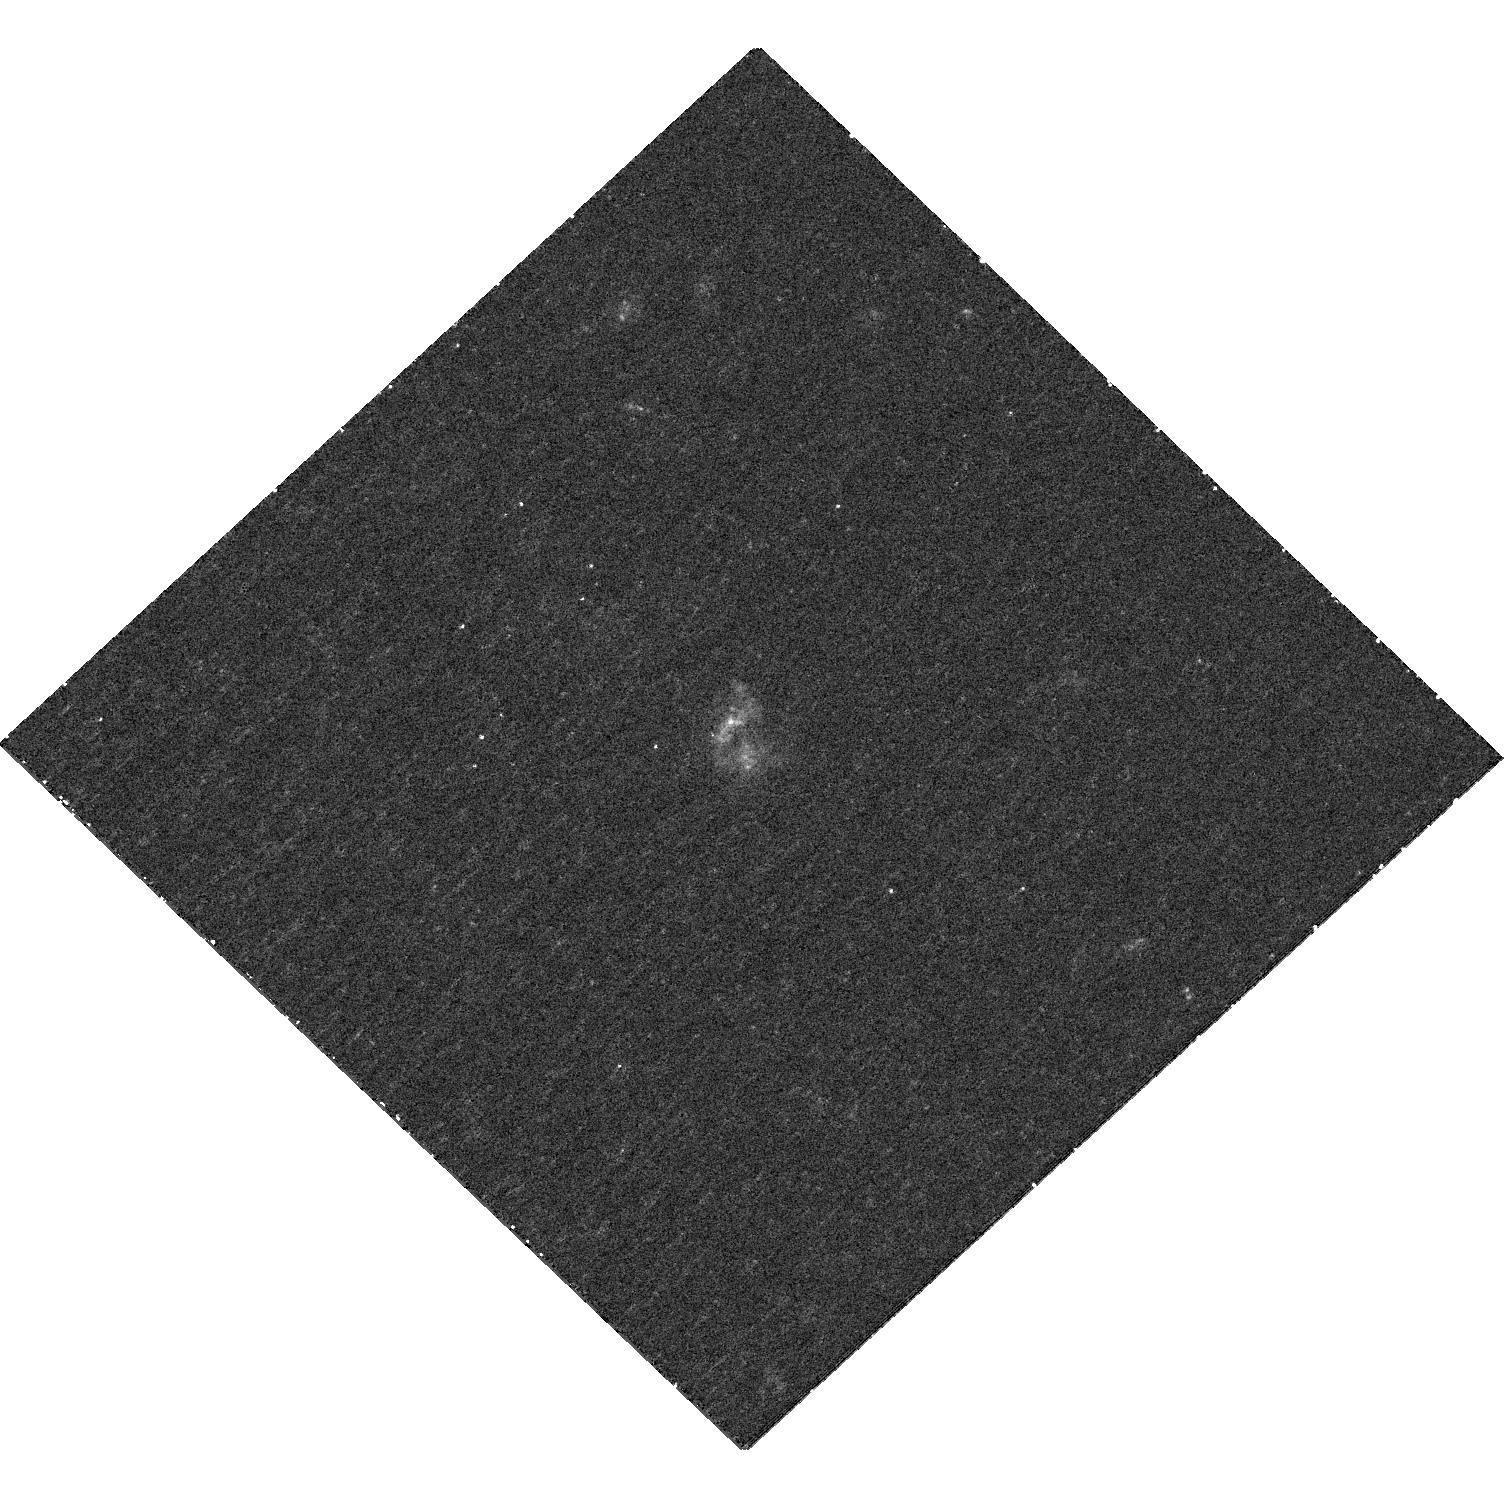
Target: SDSSJ1332+0606
Instrument: WFC3/UVIS
Filter: F336W
Exposure: 36 min
Observation ID: hst_12363_04_wfc3_uvis_f336w_ibln04

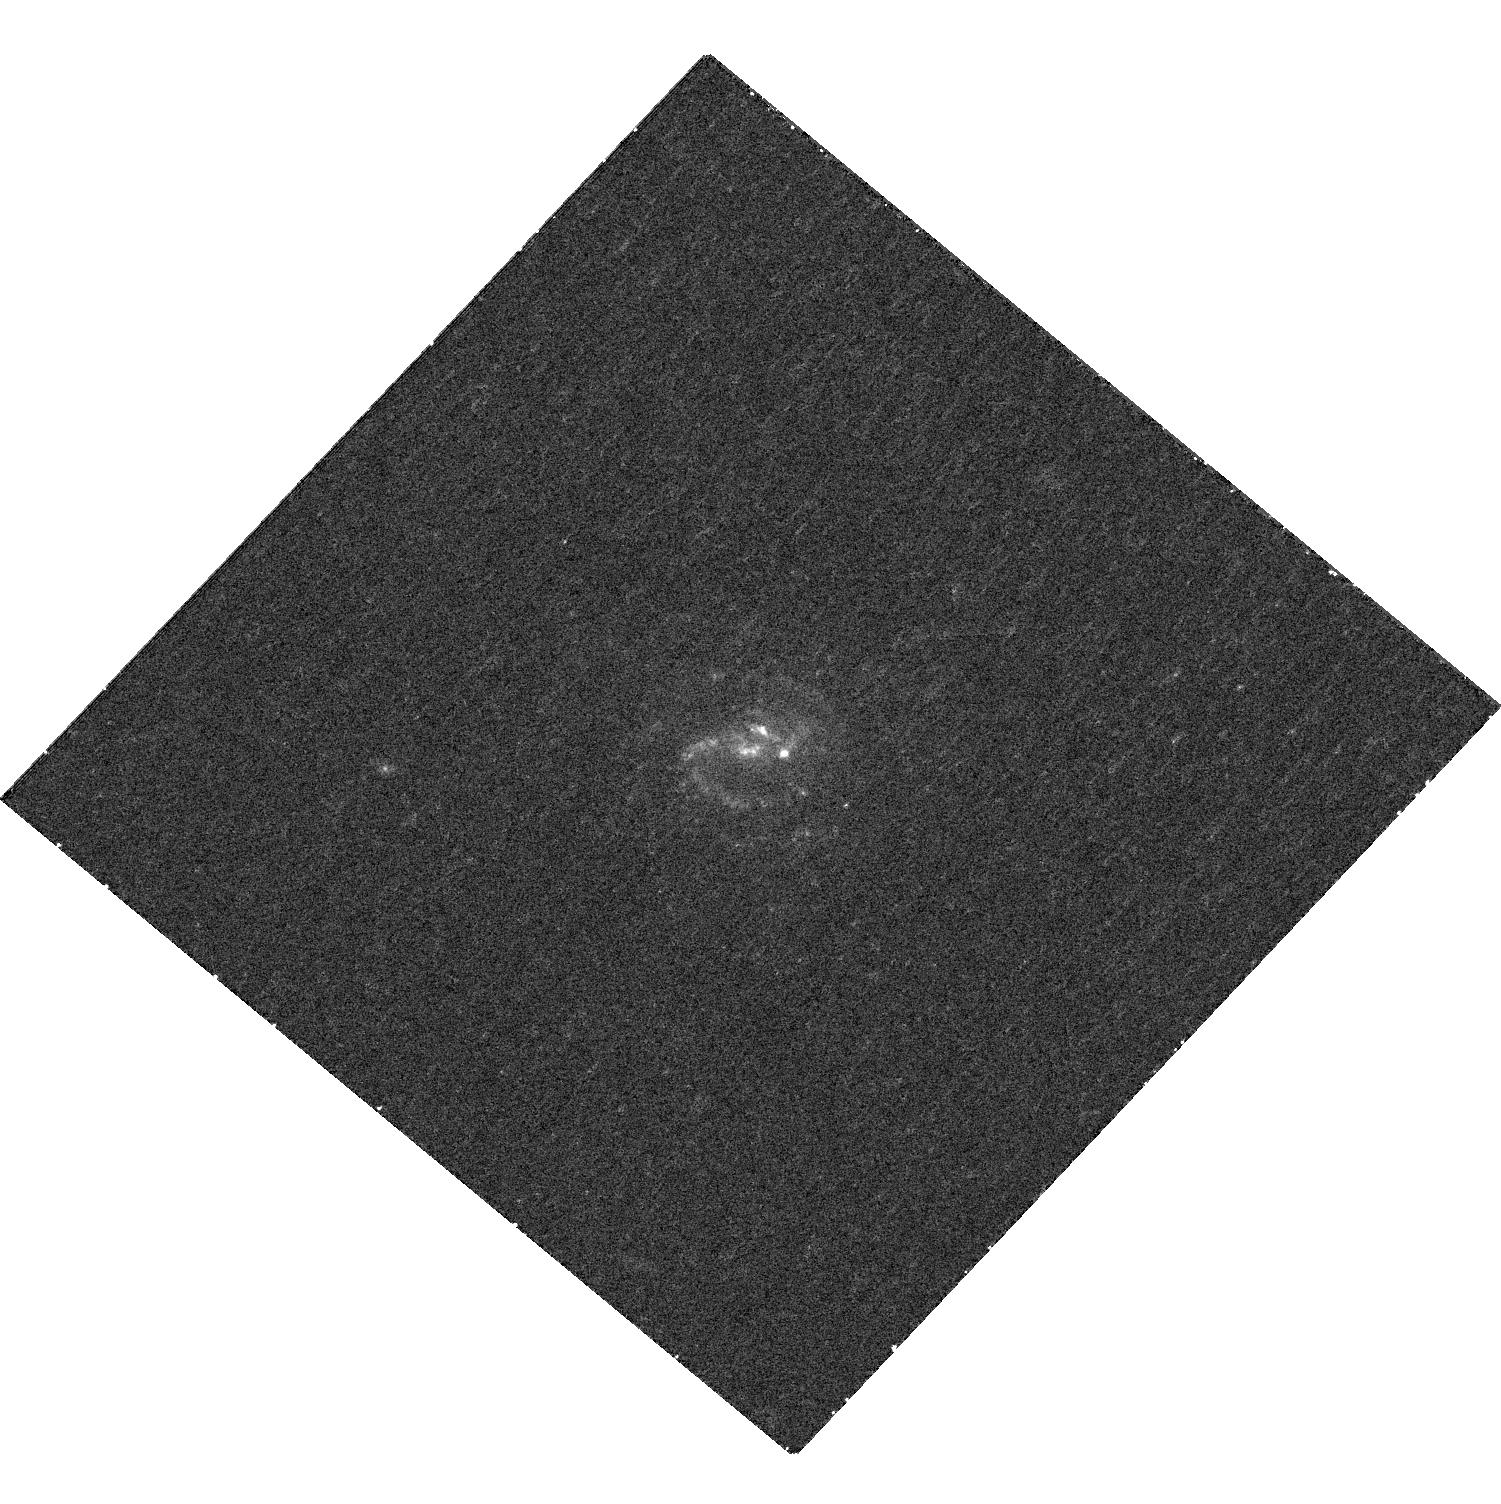
Target: SDSSJ1131-0204
Instrument: WFC3/UVIS
Filter: F336W
Exposure: 36 min
Observation ID: hst_12363_02_wfc3_uvis_f336w_ibln02

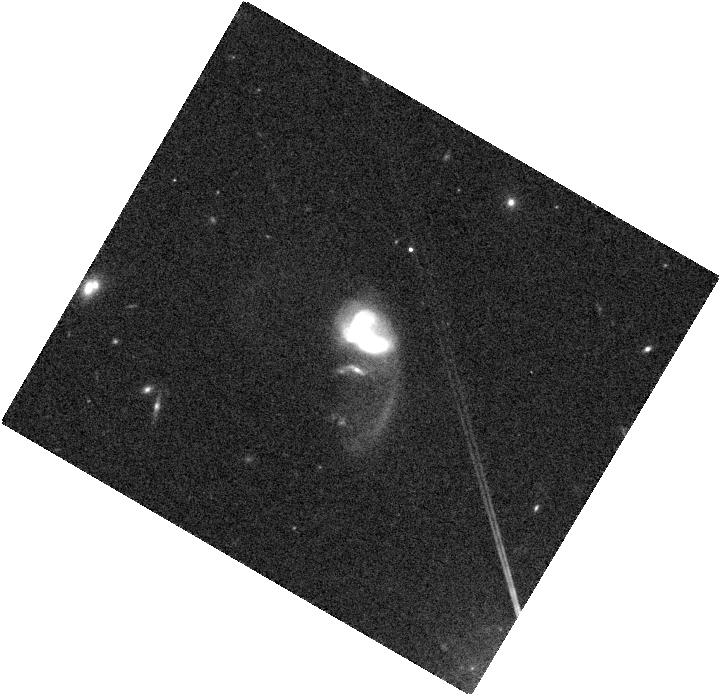
Target: SDSSJ1146+5110
Instrument: WFC3/IR
Filter: F105W
Exposure: 4 min
Observation ID: hst_12363_03_wfc3_ir_f105w_ibln03

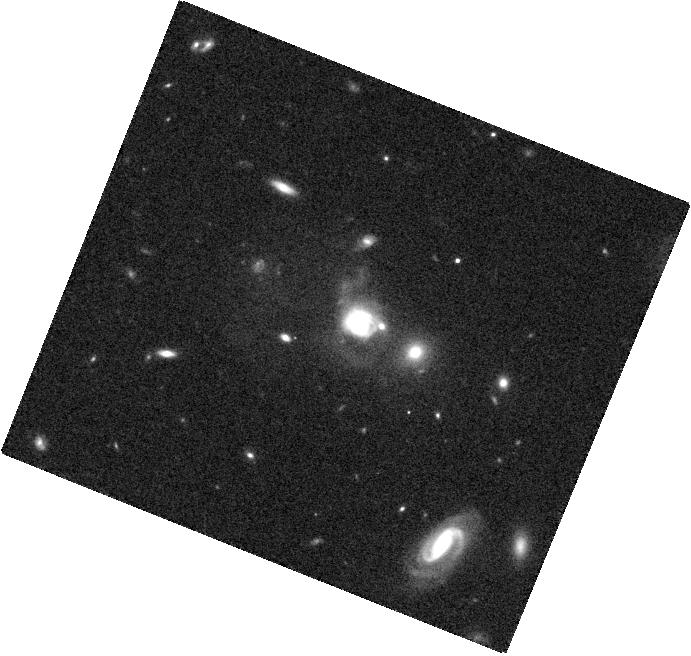
Target: SDSSJ1108+0659
Instrument: WFC3/IR
Filter: F105W
Exposure: 4 min
Observation ID: hst_12363_01_wfc3_ir_f105w_ibln01

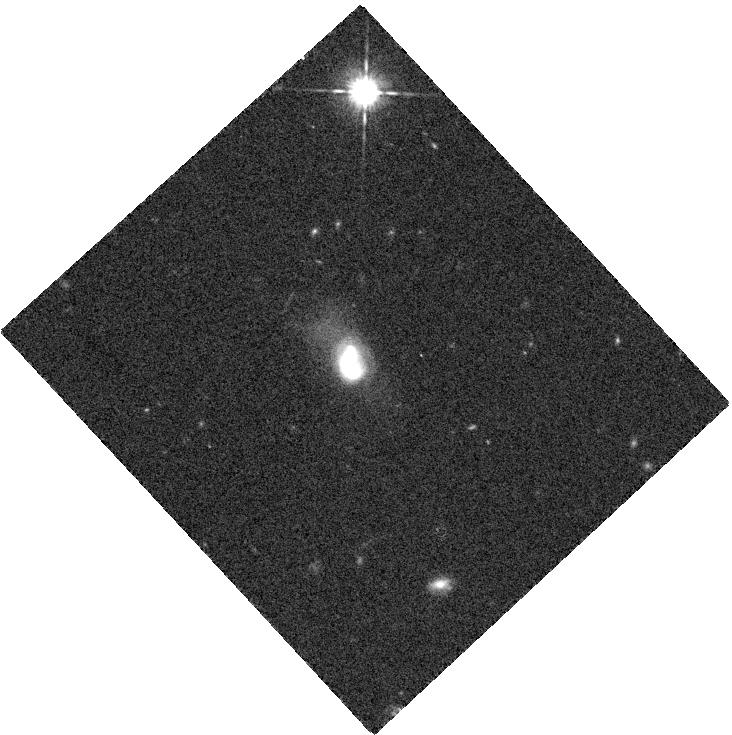
Target: SDSSJ1332+0606
Instrument: WFC3/IR
Filter: F105W
Exposure: 4 min
Observation ID: hst_12363_04_wfc3_ir_f105w_ibln04

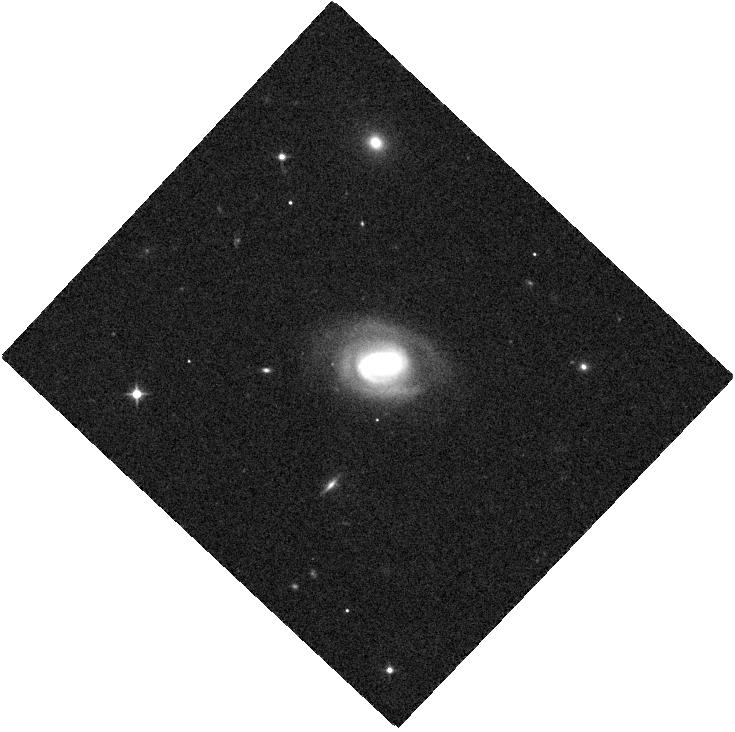
Target: SDSSJ1131-0204
Instrument: WFC3/IR
Filter: F105W
Exposure: 4 min
Observation ID: hst_12363_02_wfc3_ir_f105w_ibln02

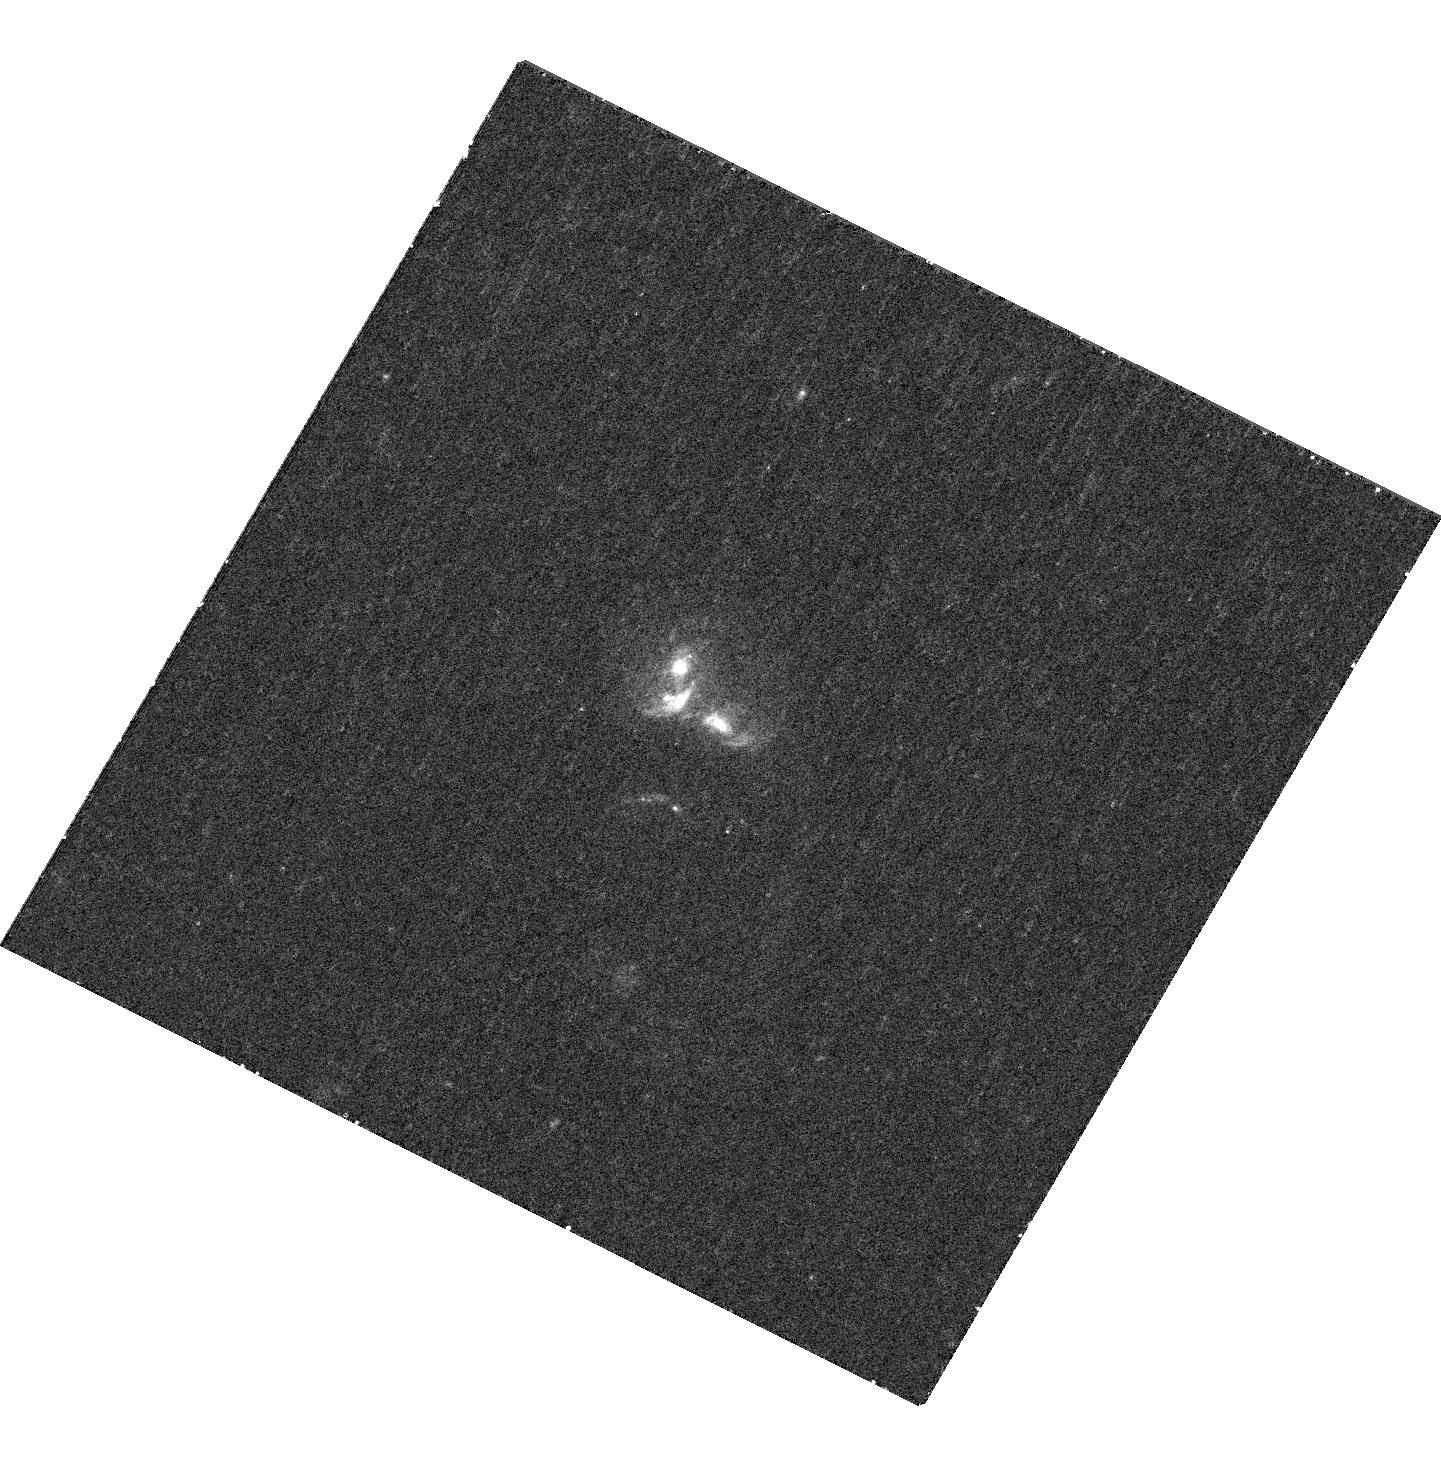
Target: SDSSJ1146+5110
Instrument: WFC3/UVIS
Filter: F336W
Exposure: 39 min
Observation ID: hst_12363_03_wfc3_uvis_f336w_ibln03

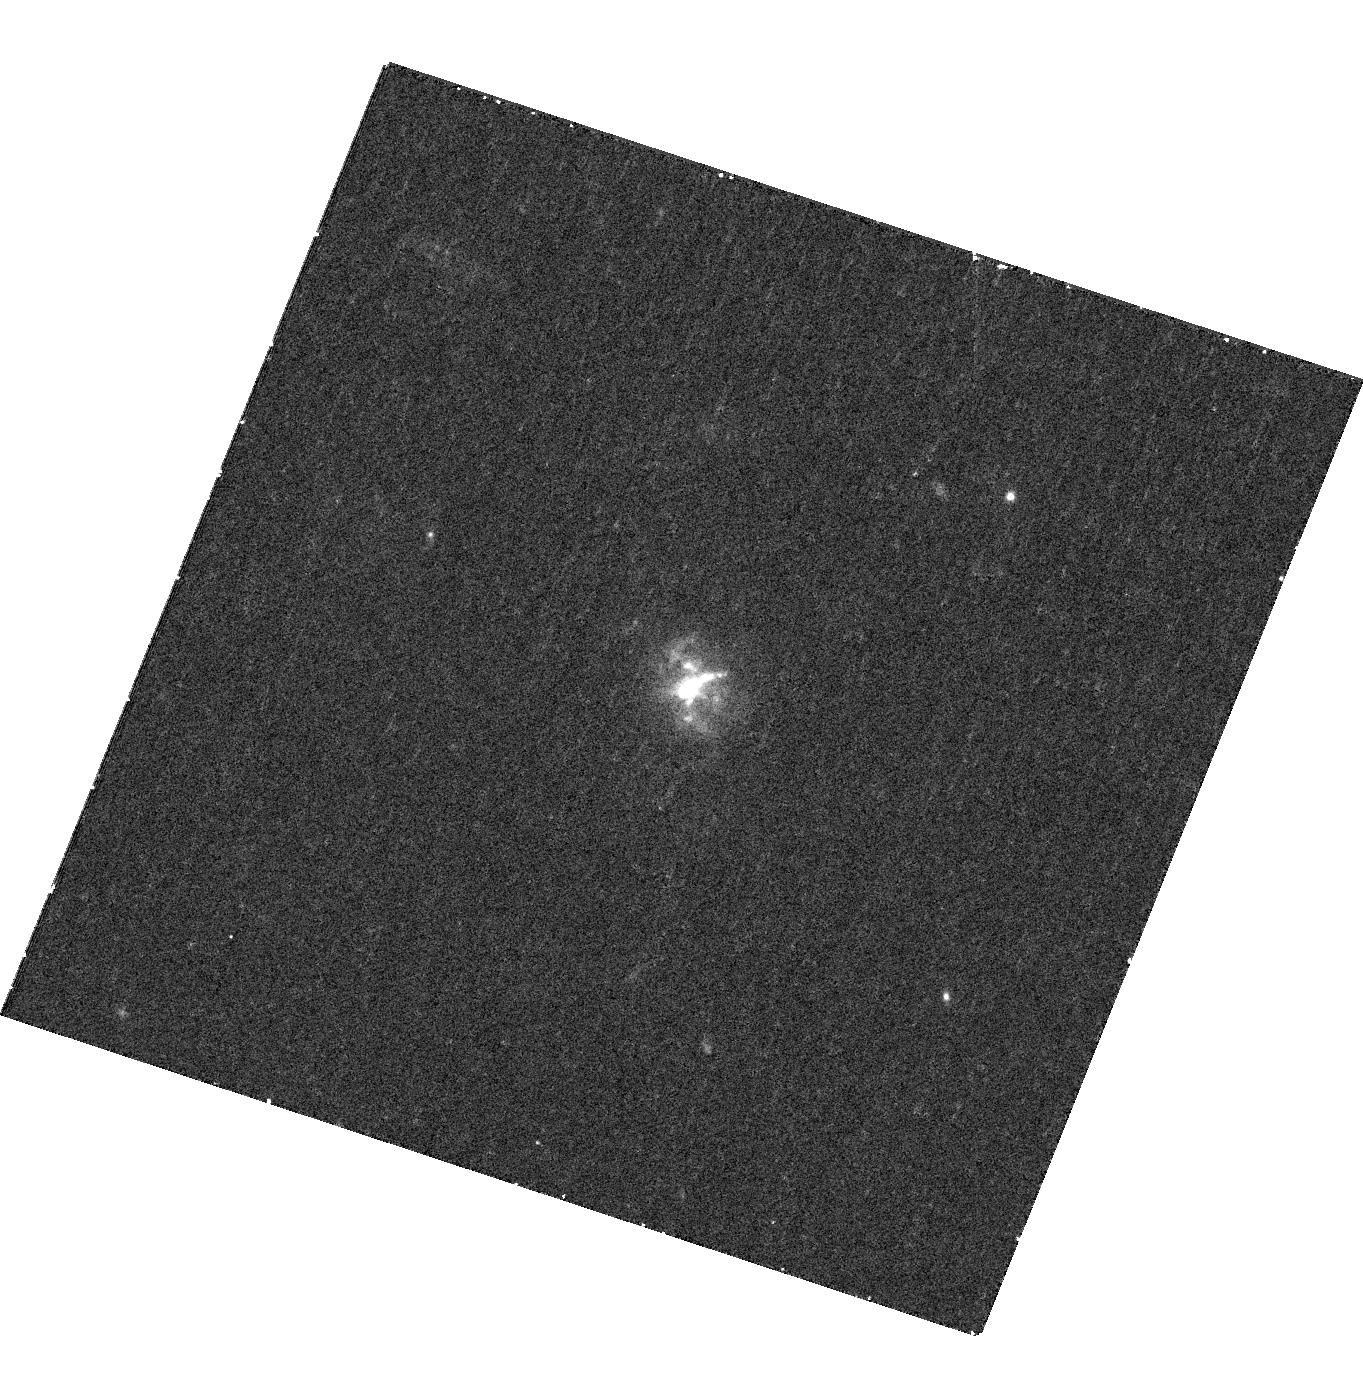
Target: SDSSJ1108+0659
Instrument: WFC3/UVIS
Filter: F336W
Exposure: 36 min
Observation ID: hst_12363_01_wfc3_uvis_f336w_ibln01

X-ray and HST Imaging of Kpc-Scale Binary AGNs (PI: Shen, Yue)

Binary active galactic nuclei (AGN) with kiloparsec separations are of great value in understanding the role of galaxy mergers in AGN fueling and the interplay between supermassive black holes and their hosts. While pervasive in theoretical models, despite decades of searching, merging kpc-scale binary AGNs remain extremely difficult to find. Here we propose to observe four newly discovered, optically-selected kpc-scale binary Type 2 AGNs with Chandra and HST. The detection of two X-ray nuclei in each galaxy will confirm their binary AGN nature unambiguously, and triple the number of kpc-scale binary X-ray AGN known. The joint HST observations will explore host morphologies and small-scale star formation activity in these merging systems.